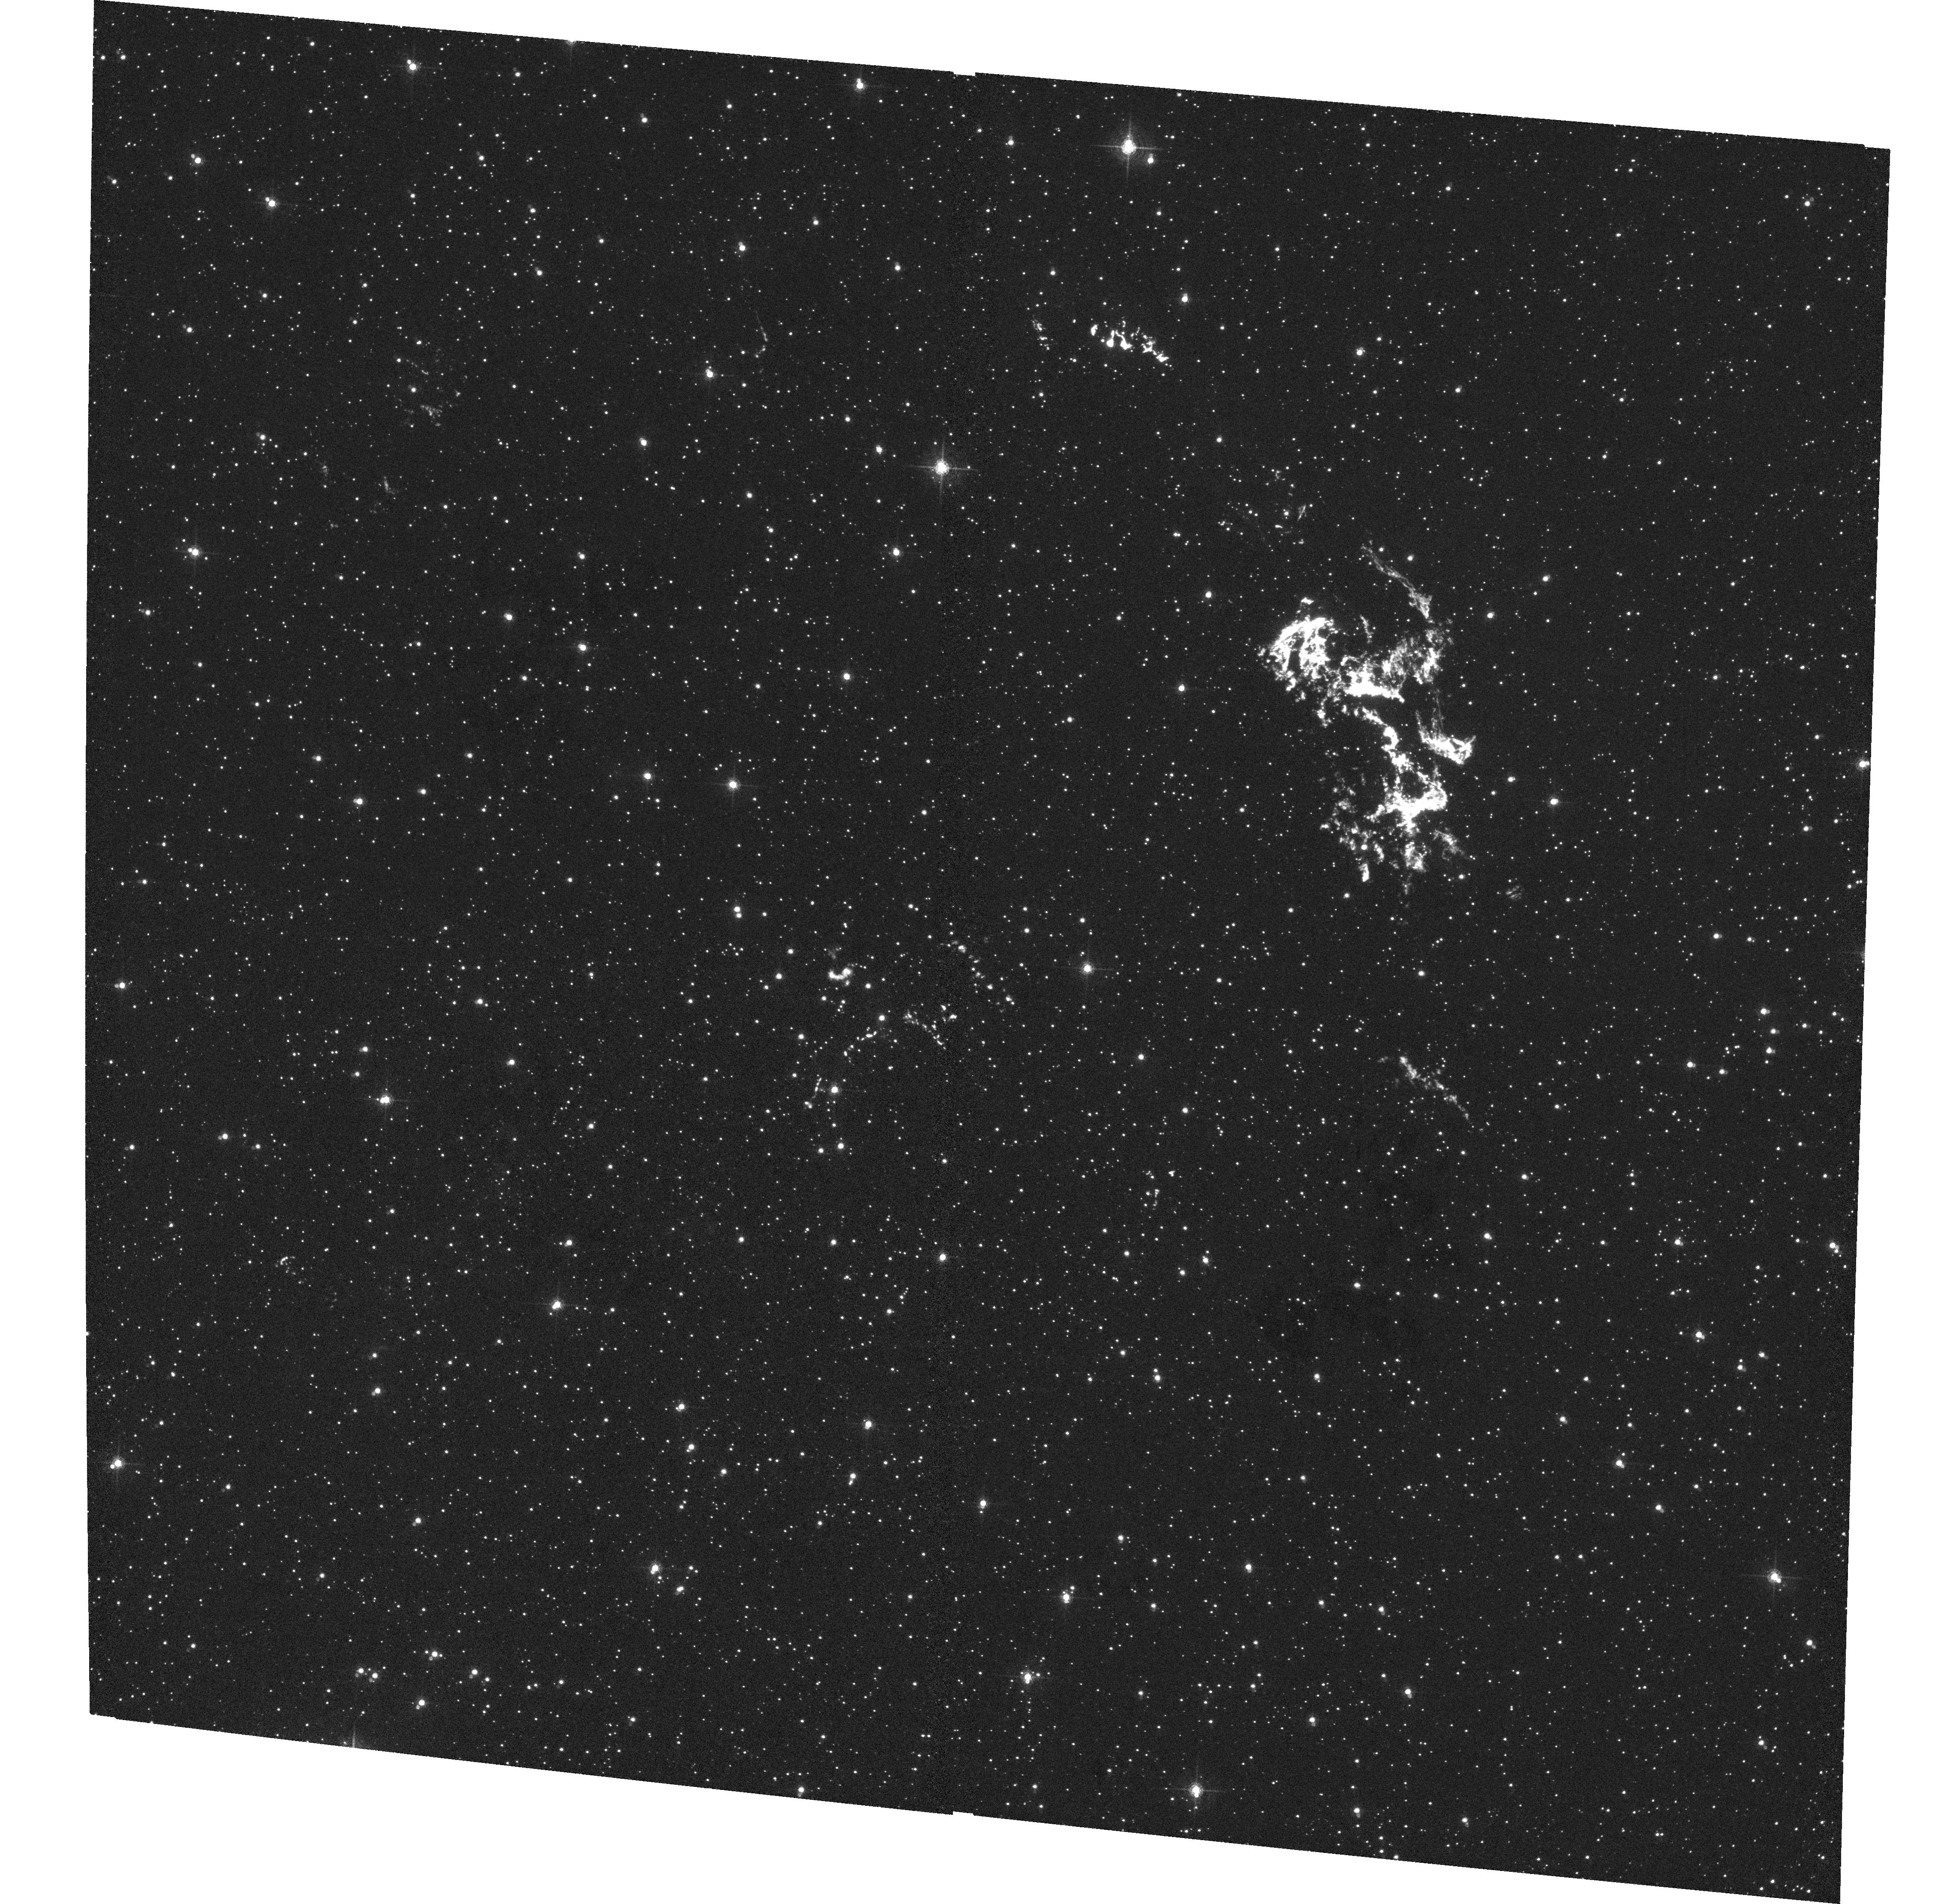
Target: KEPLER-1. Instrument: ACS/WFC. Filter: F660N. Exposure: 1.1 h. Observation ID: hst_9731_03_acs_wfc_f660n_j8pt03

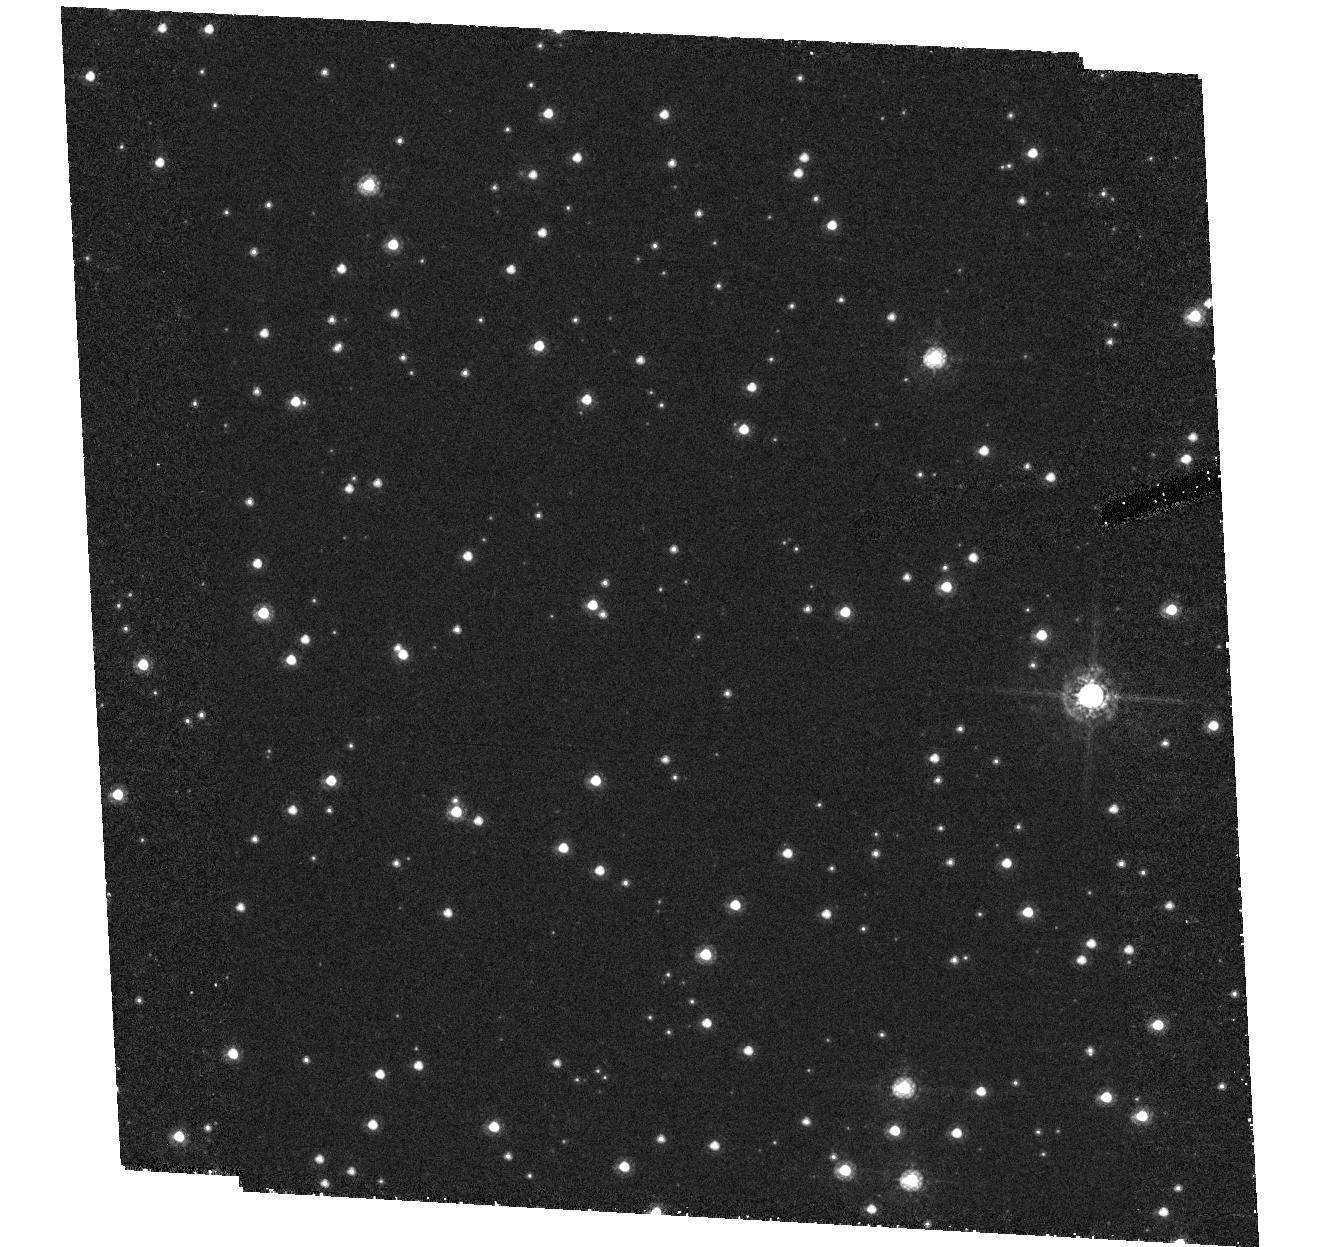
Target: field at RA 262.665°, Dec -21.486°. Instrument: ACS/HRC. Filter: F550M. Exposure: 1.8 h. Observation ID: hst_9731_01_acs_hrc_f550m_j8pt01

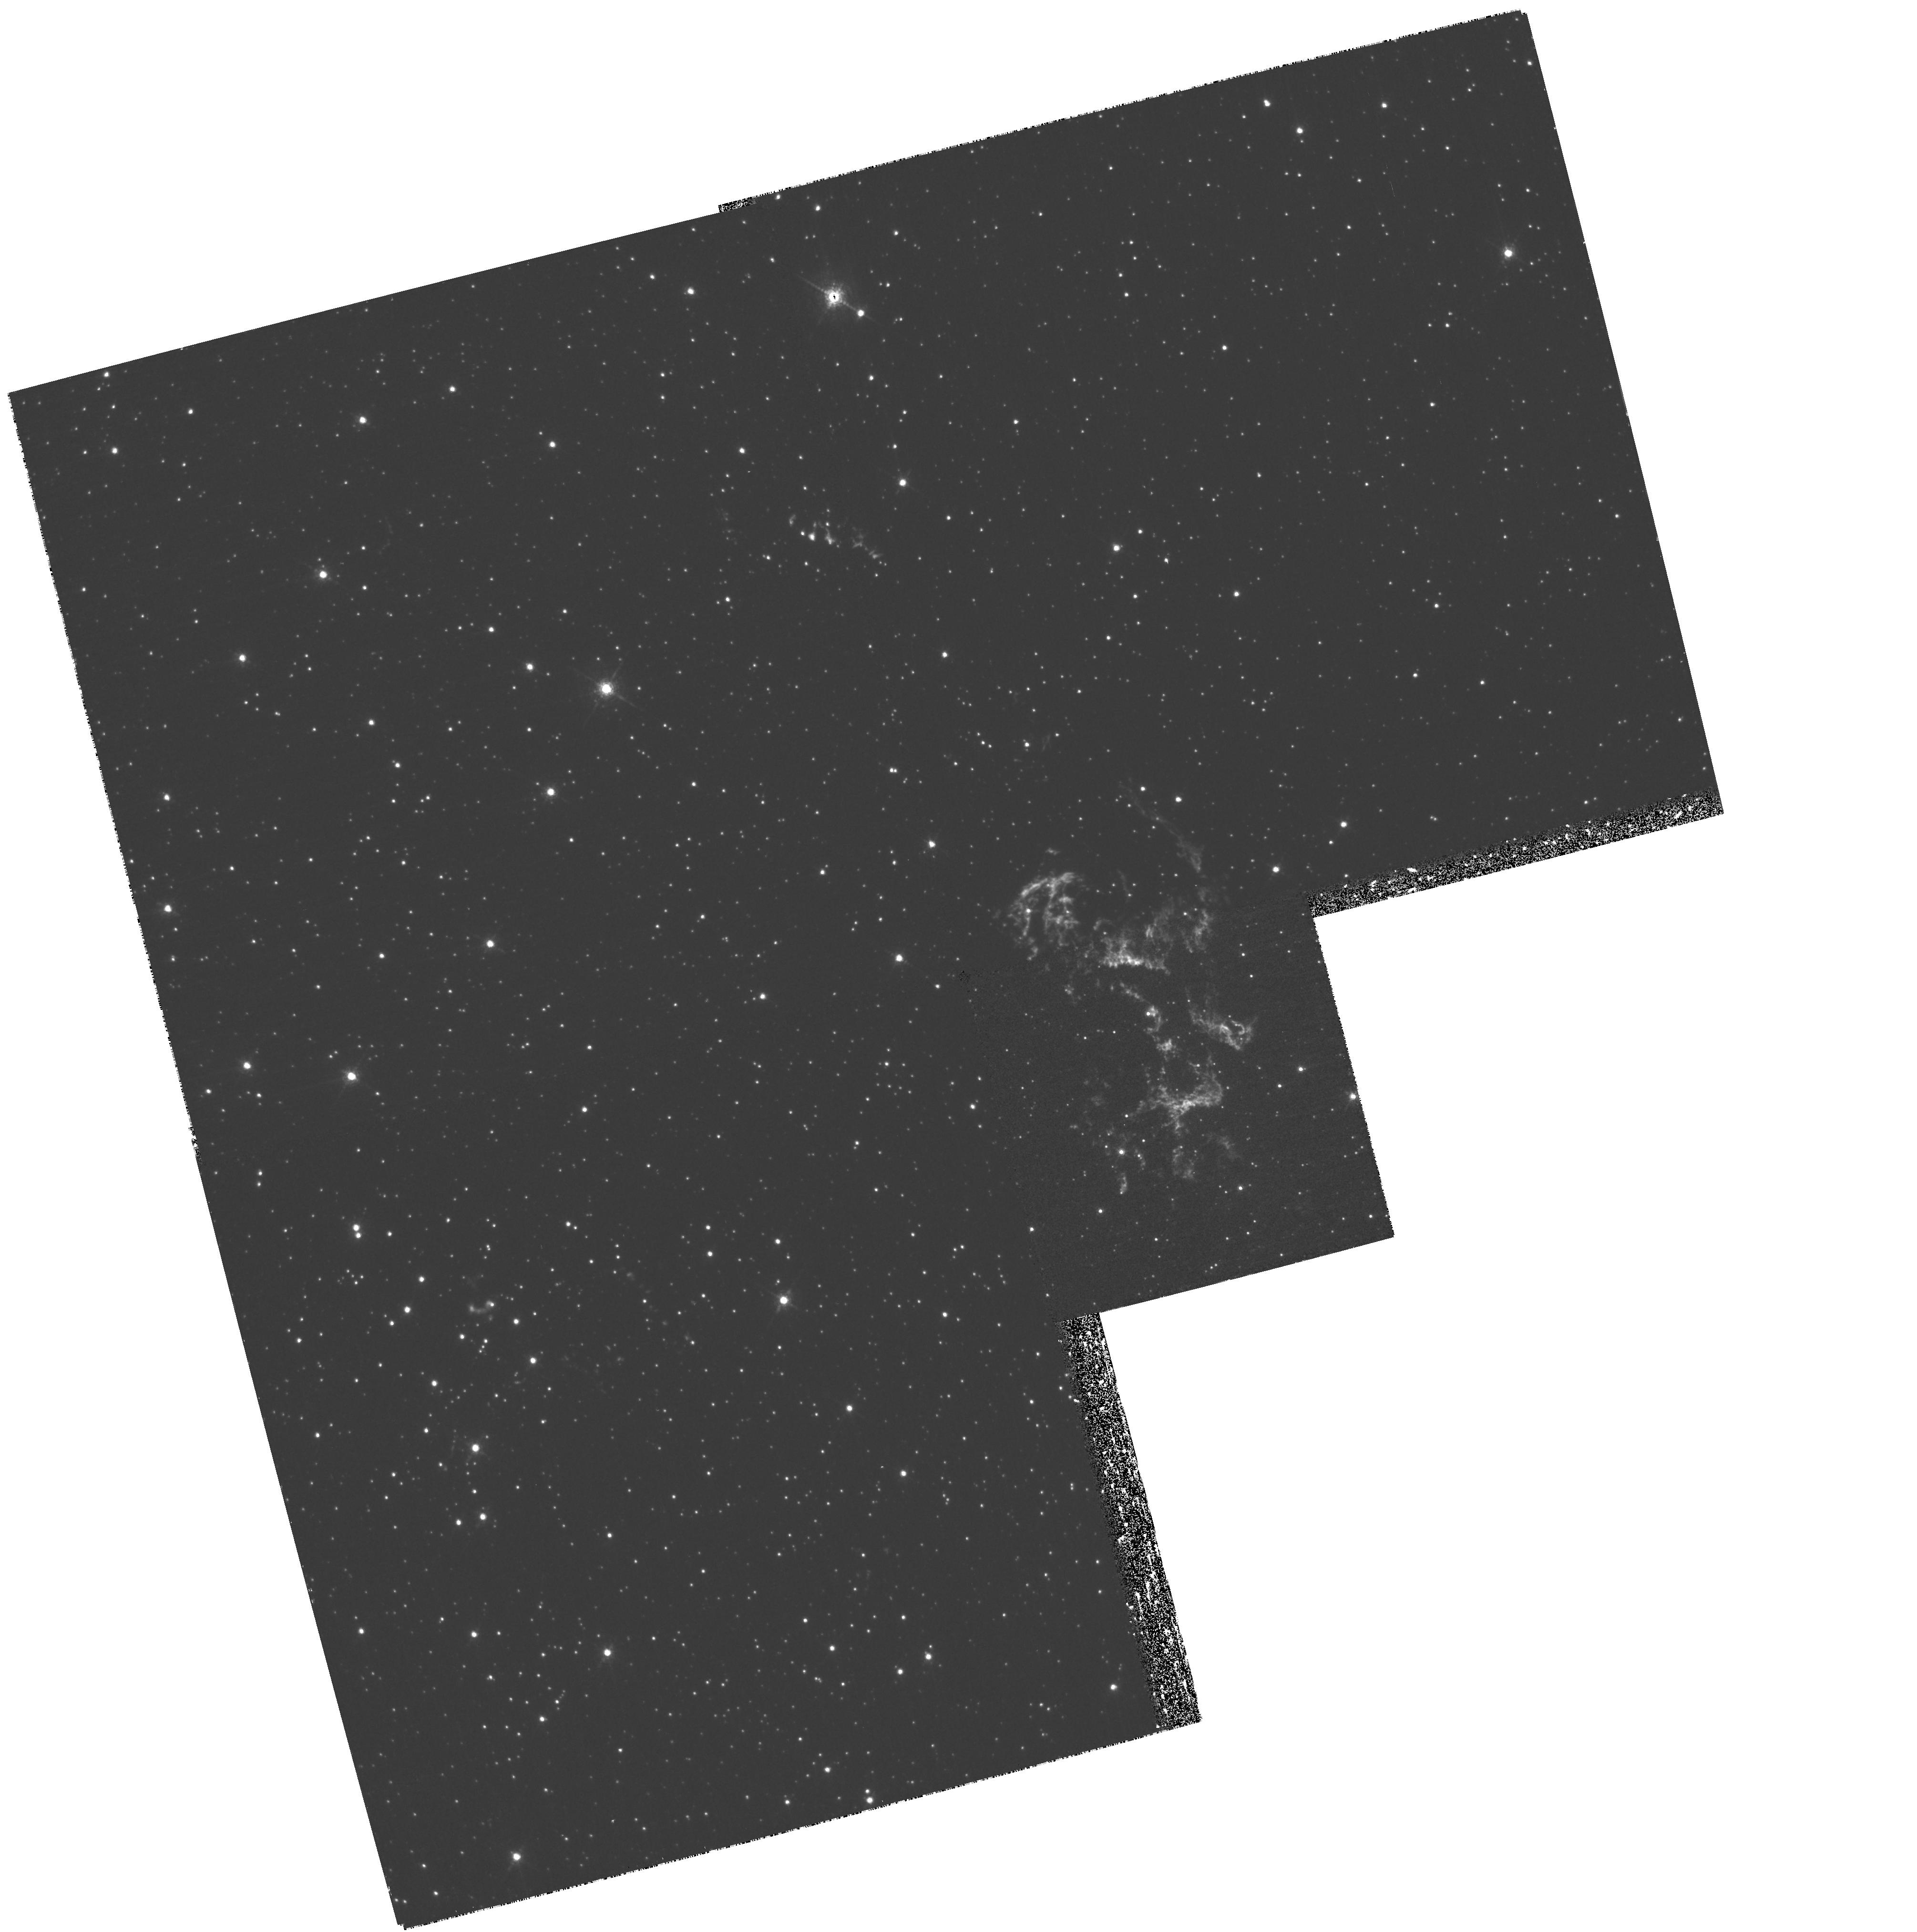
Target: KEPLER-2. Instrument: WFPC2/PC. Filter: F673N. Exposure: 1.4 h. Observation ID: hst_9731_04_wfpc2_pc_f673n_u8pt04

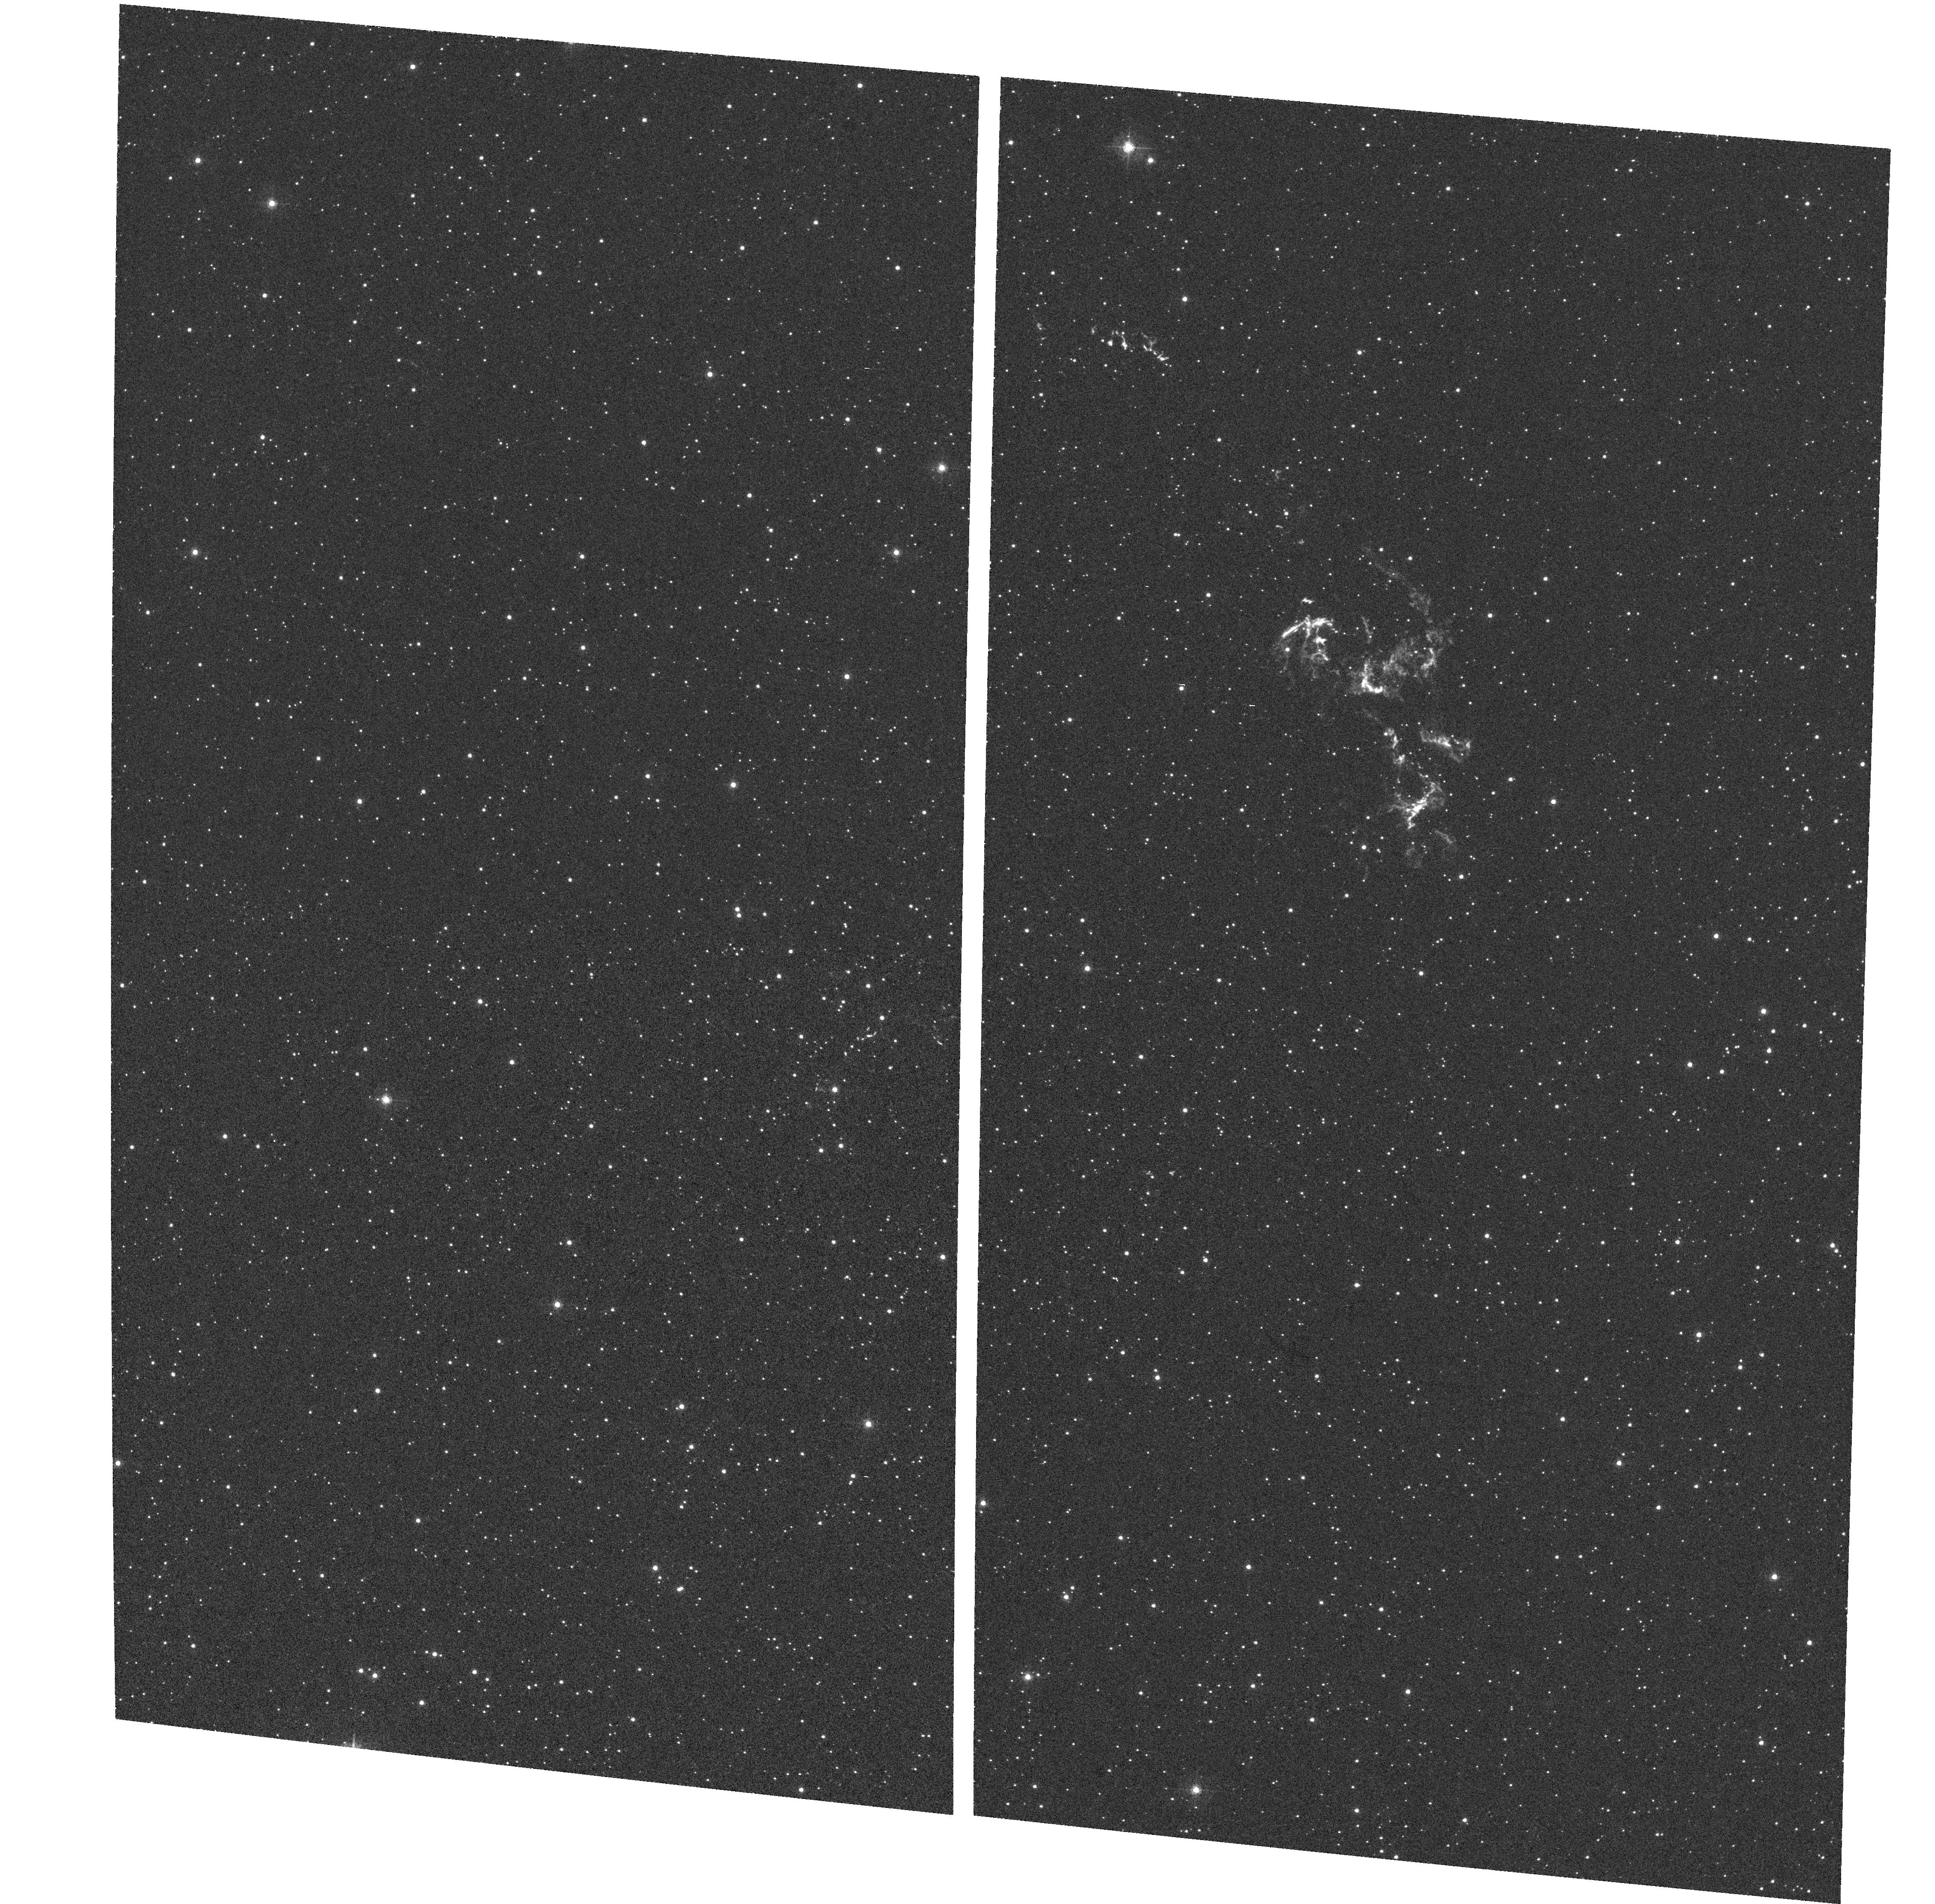
Target: KEPLER-1. Instrument: ACS/WFC. Filter: F502N. Exposure: 32 min. Observation ID: hst_9731_03_acs_wfc_f502n_j8pt03

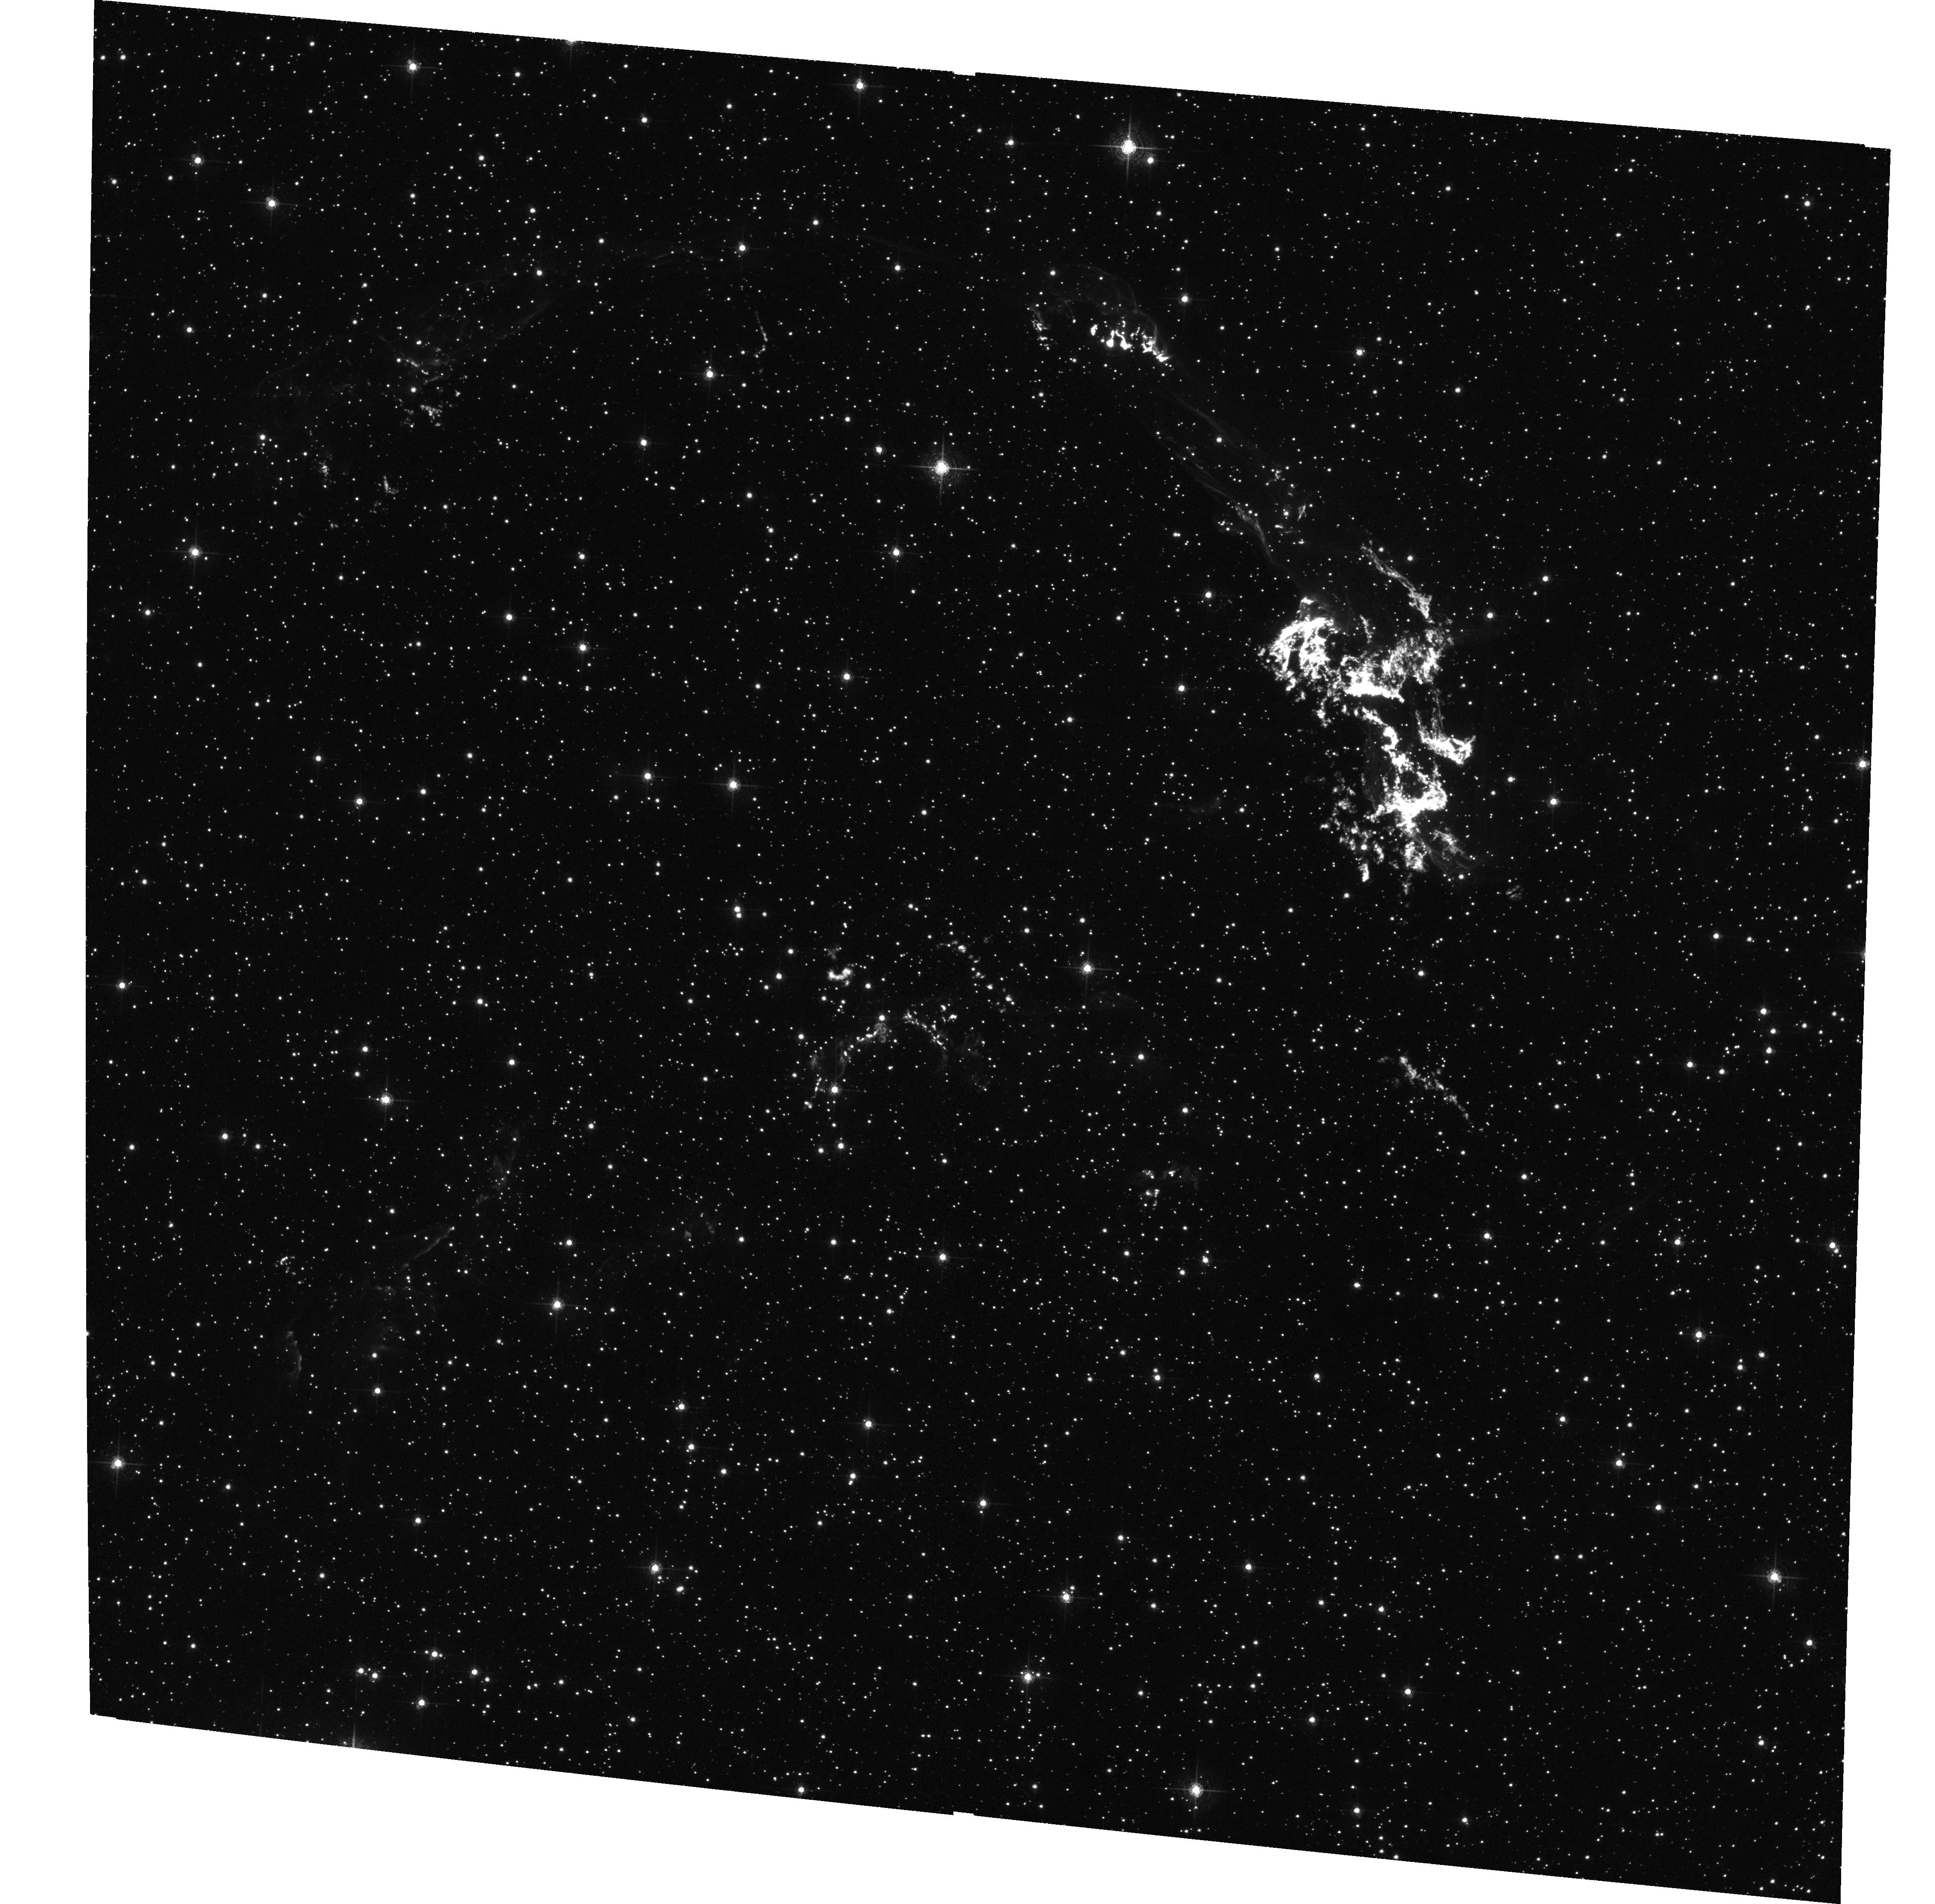
Target: KEPLER-1. Instrument: ACS/WFC. Filter: F658N. Exposure: 2.1 h. Observation ID: hst_9731_01_acs_wfc_f658n_j8pt01

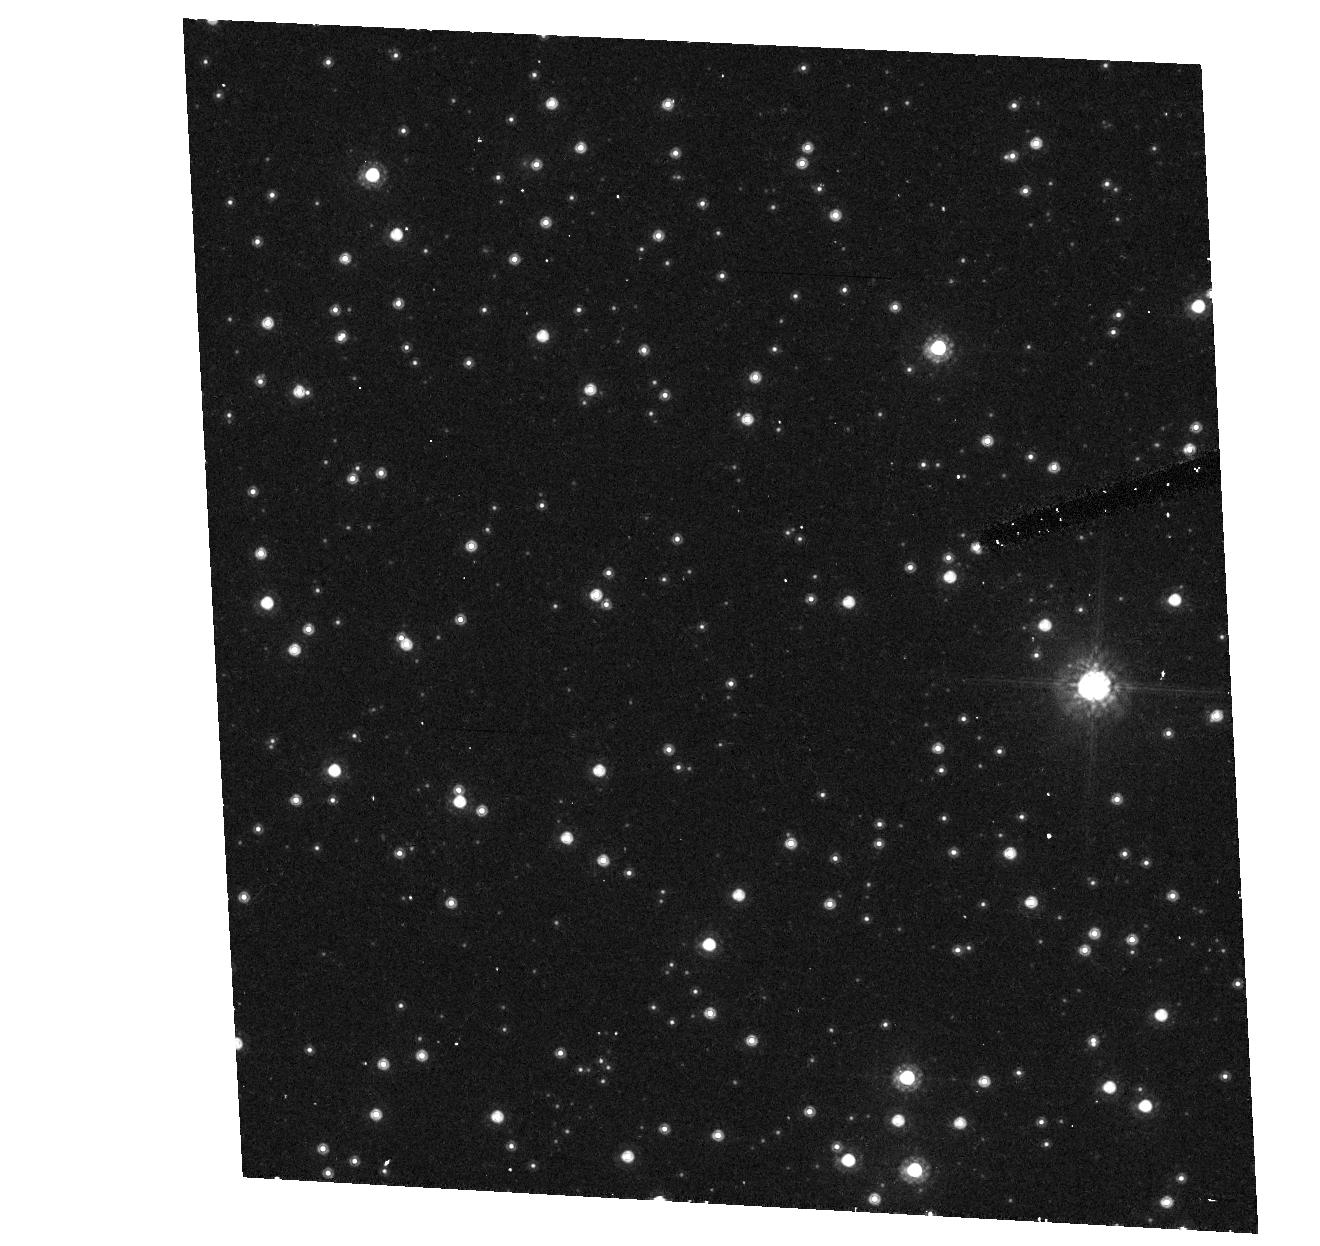
Target: field at RA 262.665°, Dec -21.486°. Instrument: ACS/HRC. Filter: F775W. Exposure: 13 min. Observation ID: hst_9731_03_acs_hrc_f775w_j8pt03

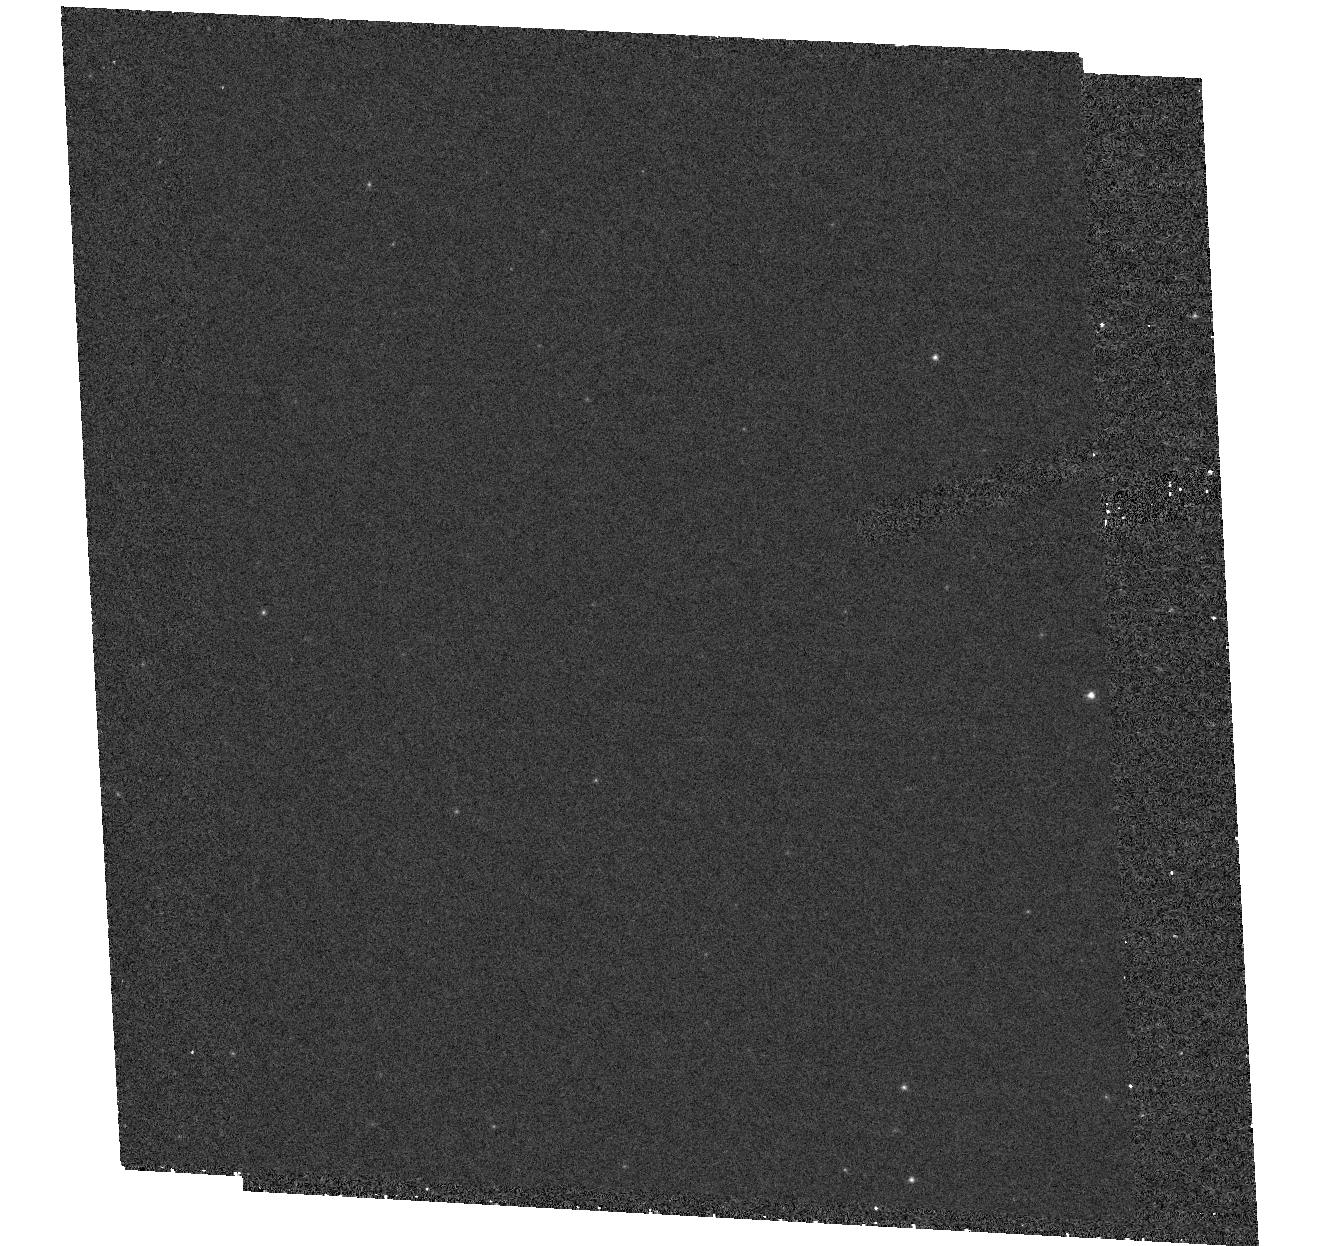
Target: field at RA 262.665°, Dec -21.486°. Instrument: ACS/HRC. Filter: F330W. Exposure: 43 min. Observation ID: hst_9731_03_acs_hrc_f330w_j8pt03

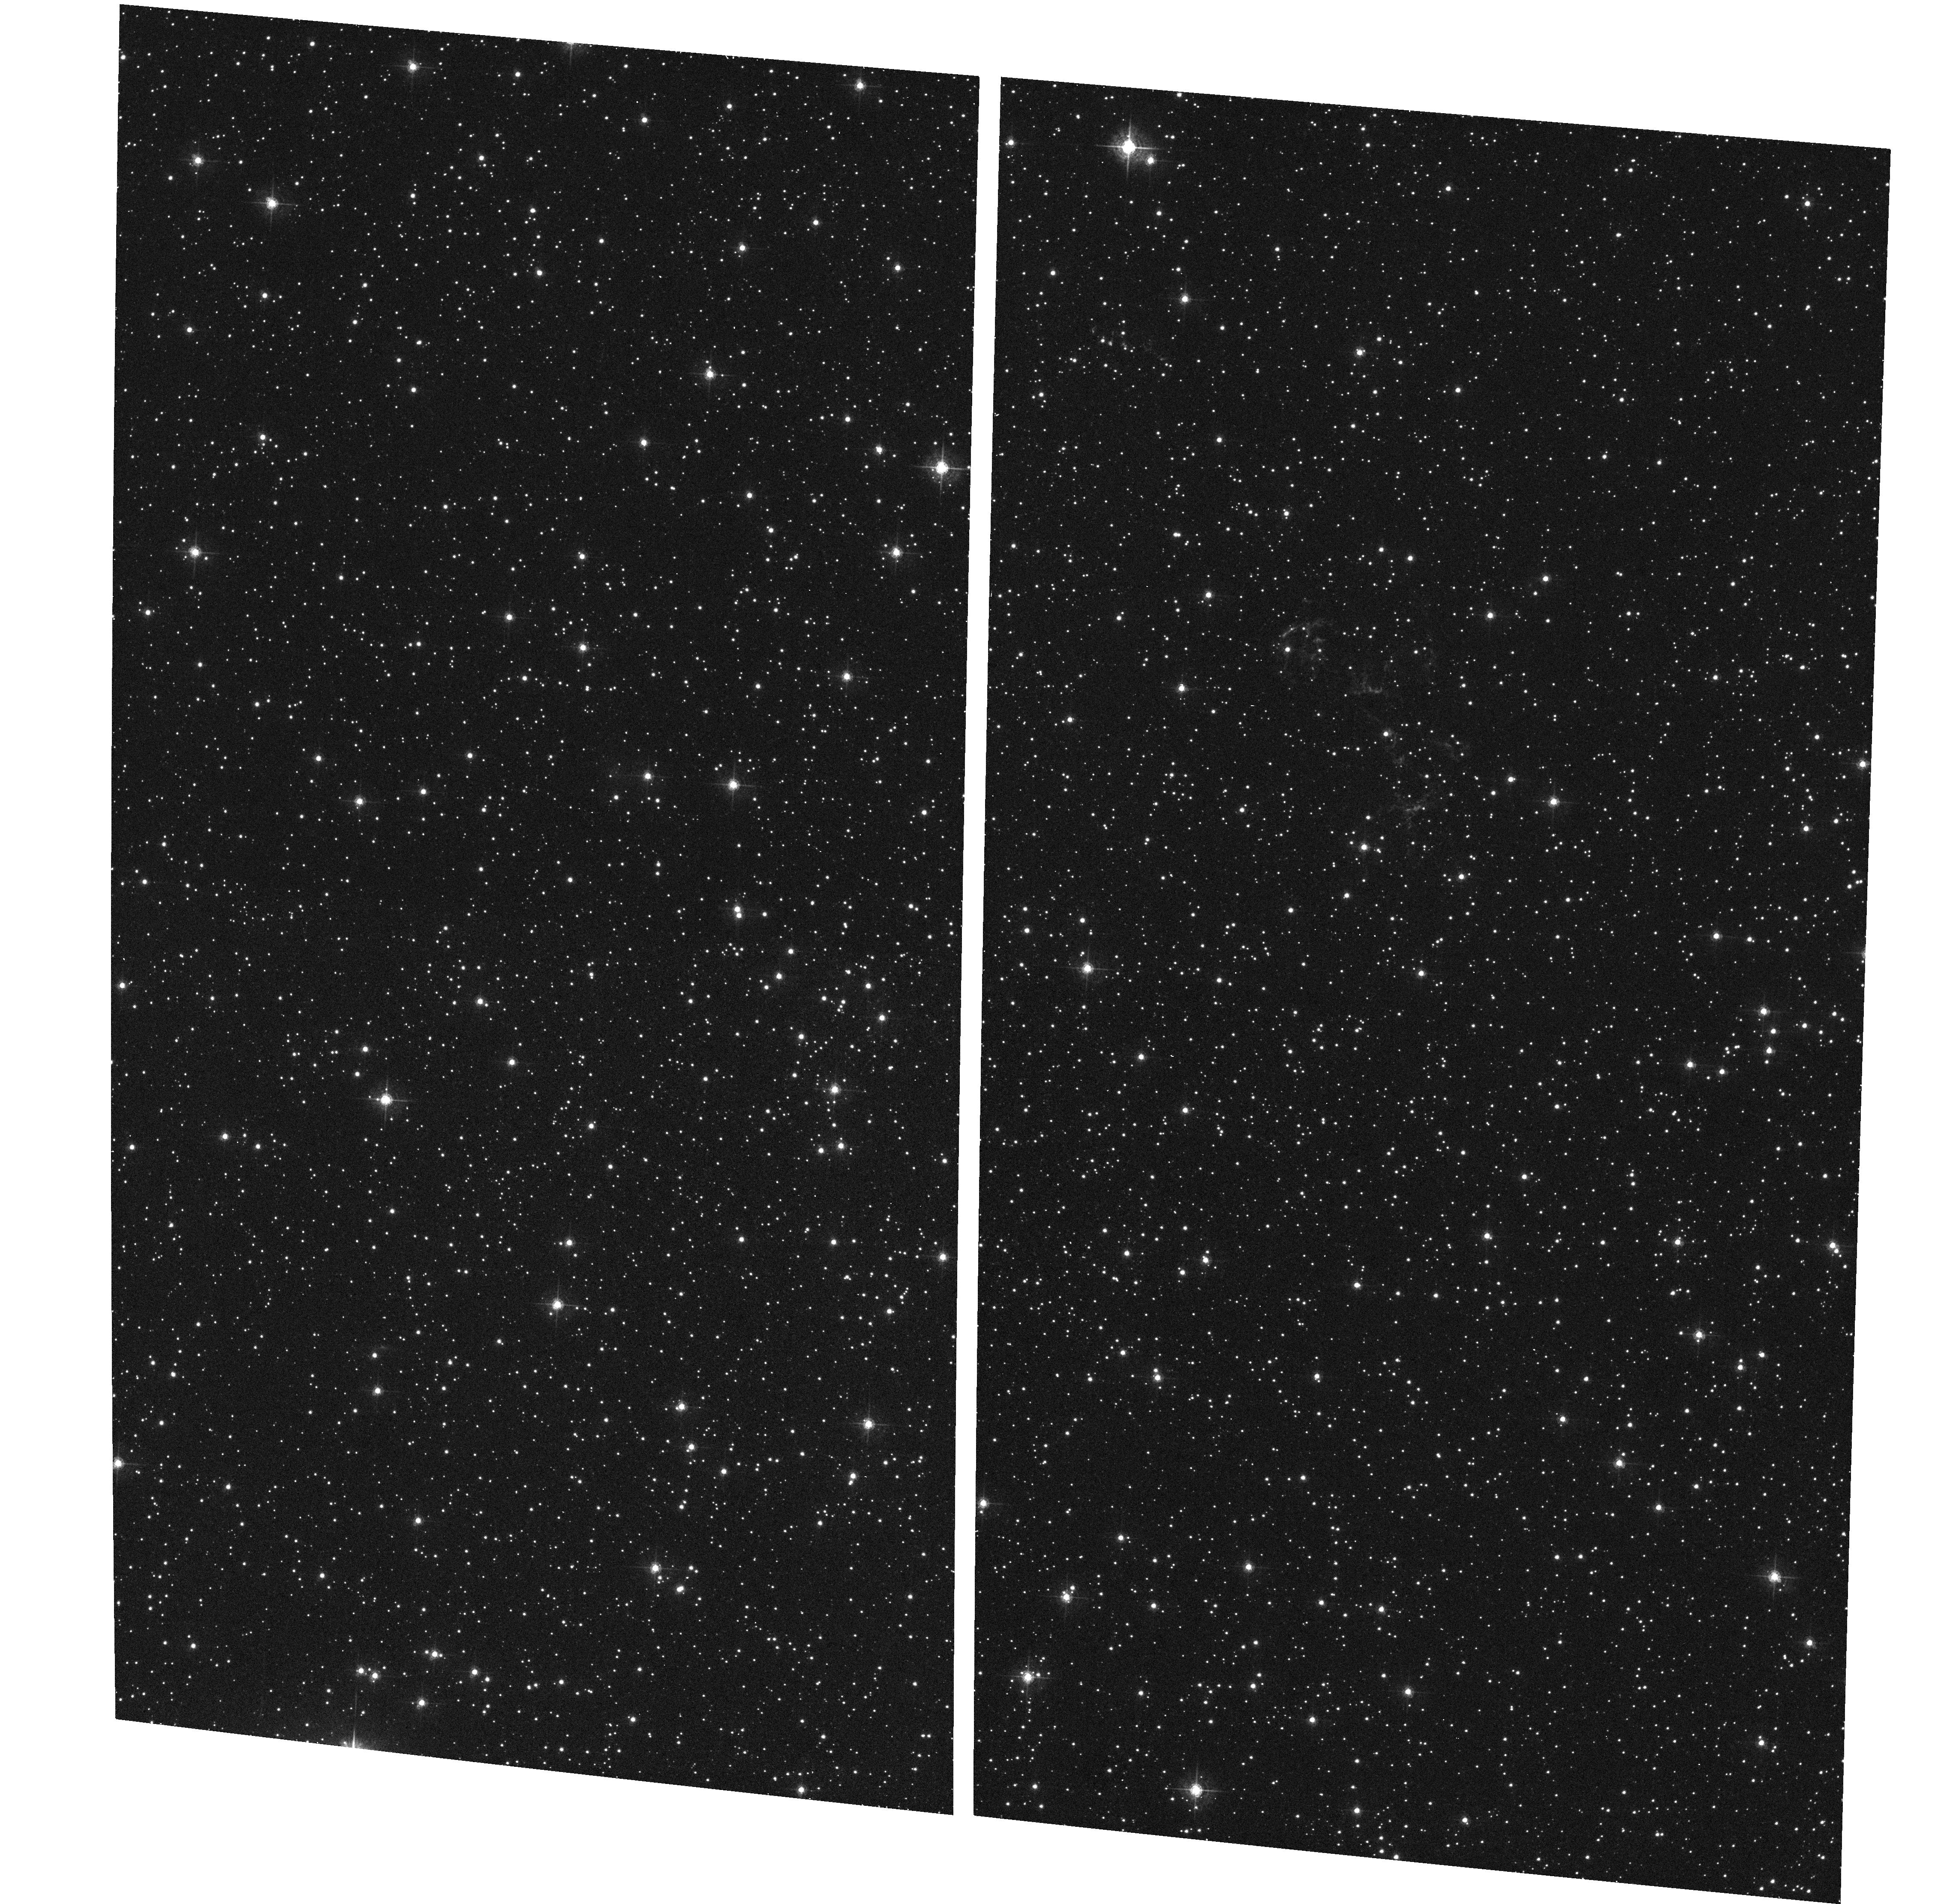
Target: KEPLER-1. Instrument: ACS/WFC. Filter: F550M. Exposure: 7 min. Observation ID: hst_9731_03_acs_wfc_f550m_j8pt03

Keplers Supernova Remnant: an Imaging Study of the Blast Wave - Circumstellar Medium Interaction (PI: Sankrit, Ravi)

Kepler's SNR (SN 1604 AD) is the prime example of a young Galactic SNR where the blast wave is running into the wind of the progenitor star. The interaction between the blast wave and the inhomogeneous circumstellar medium gives rise to knots, evolving on a time scale of years, that dominate the optical emission from the remnant. Also visible in the optical are fainter Balmer line filaments that exhibit a range of geometries - from normal sheet-like filaments to more diffuse clumps of emission, the latter unique to this remnant. We propose to image Kepler's SNR through several narrowband filters using ACS/WFC and WFPC2. The morphology and ionization structure of the knots will be obtained from H-alpha, [S II], and [O III] images. We will also obtain a [N II] image, which is known to be strong and spatially variable in the remnant. The proposed H-alpha images will be deep enough so that the physical scales and structure of the Balmer dominated non-radiative shocks can be investigated. Our data will be a critical part of multiwavelength studies of Kepler's SNR. They will complement Chandra and XMM X-ray data and VLA radio data, and provide a significant advance in understanding the processes of magnetic field amplification and cosmic ray acceleration in SNRs as well as the evolution and dynamics of the blast wave - circumstellar medium interaction.